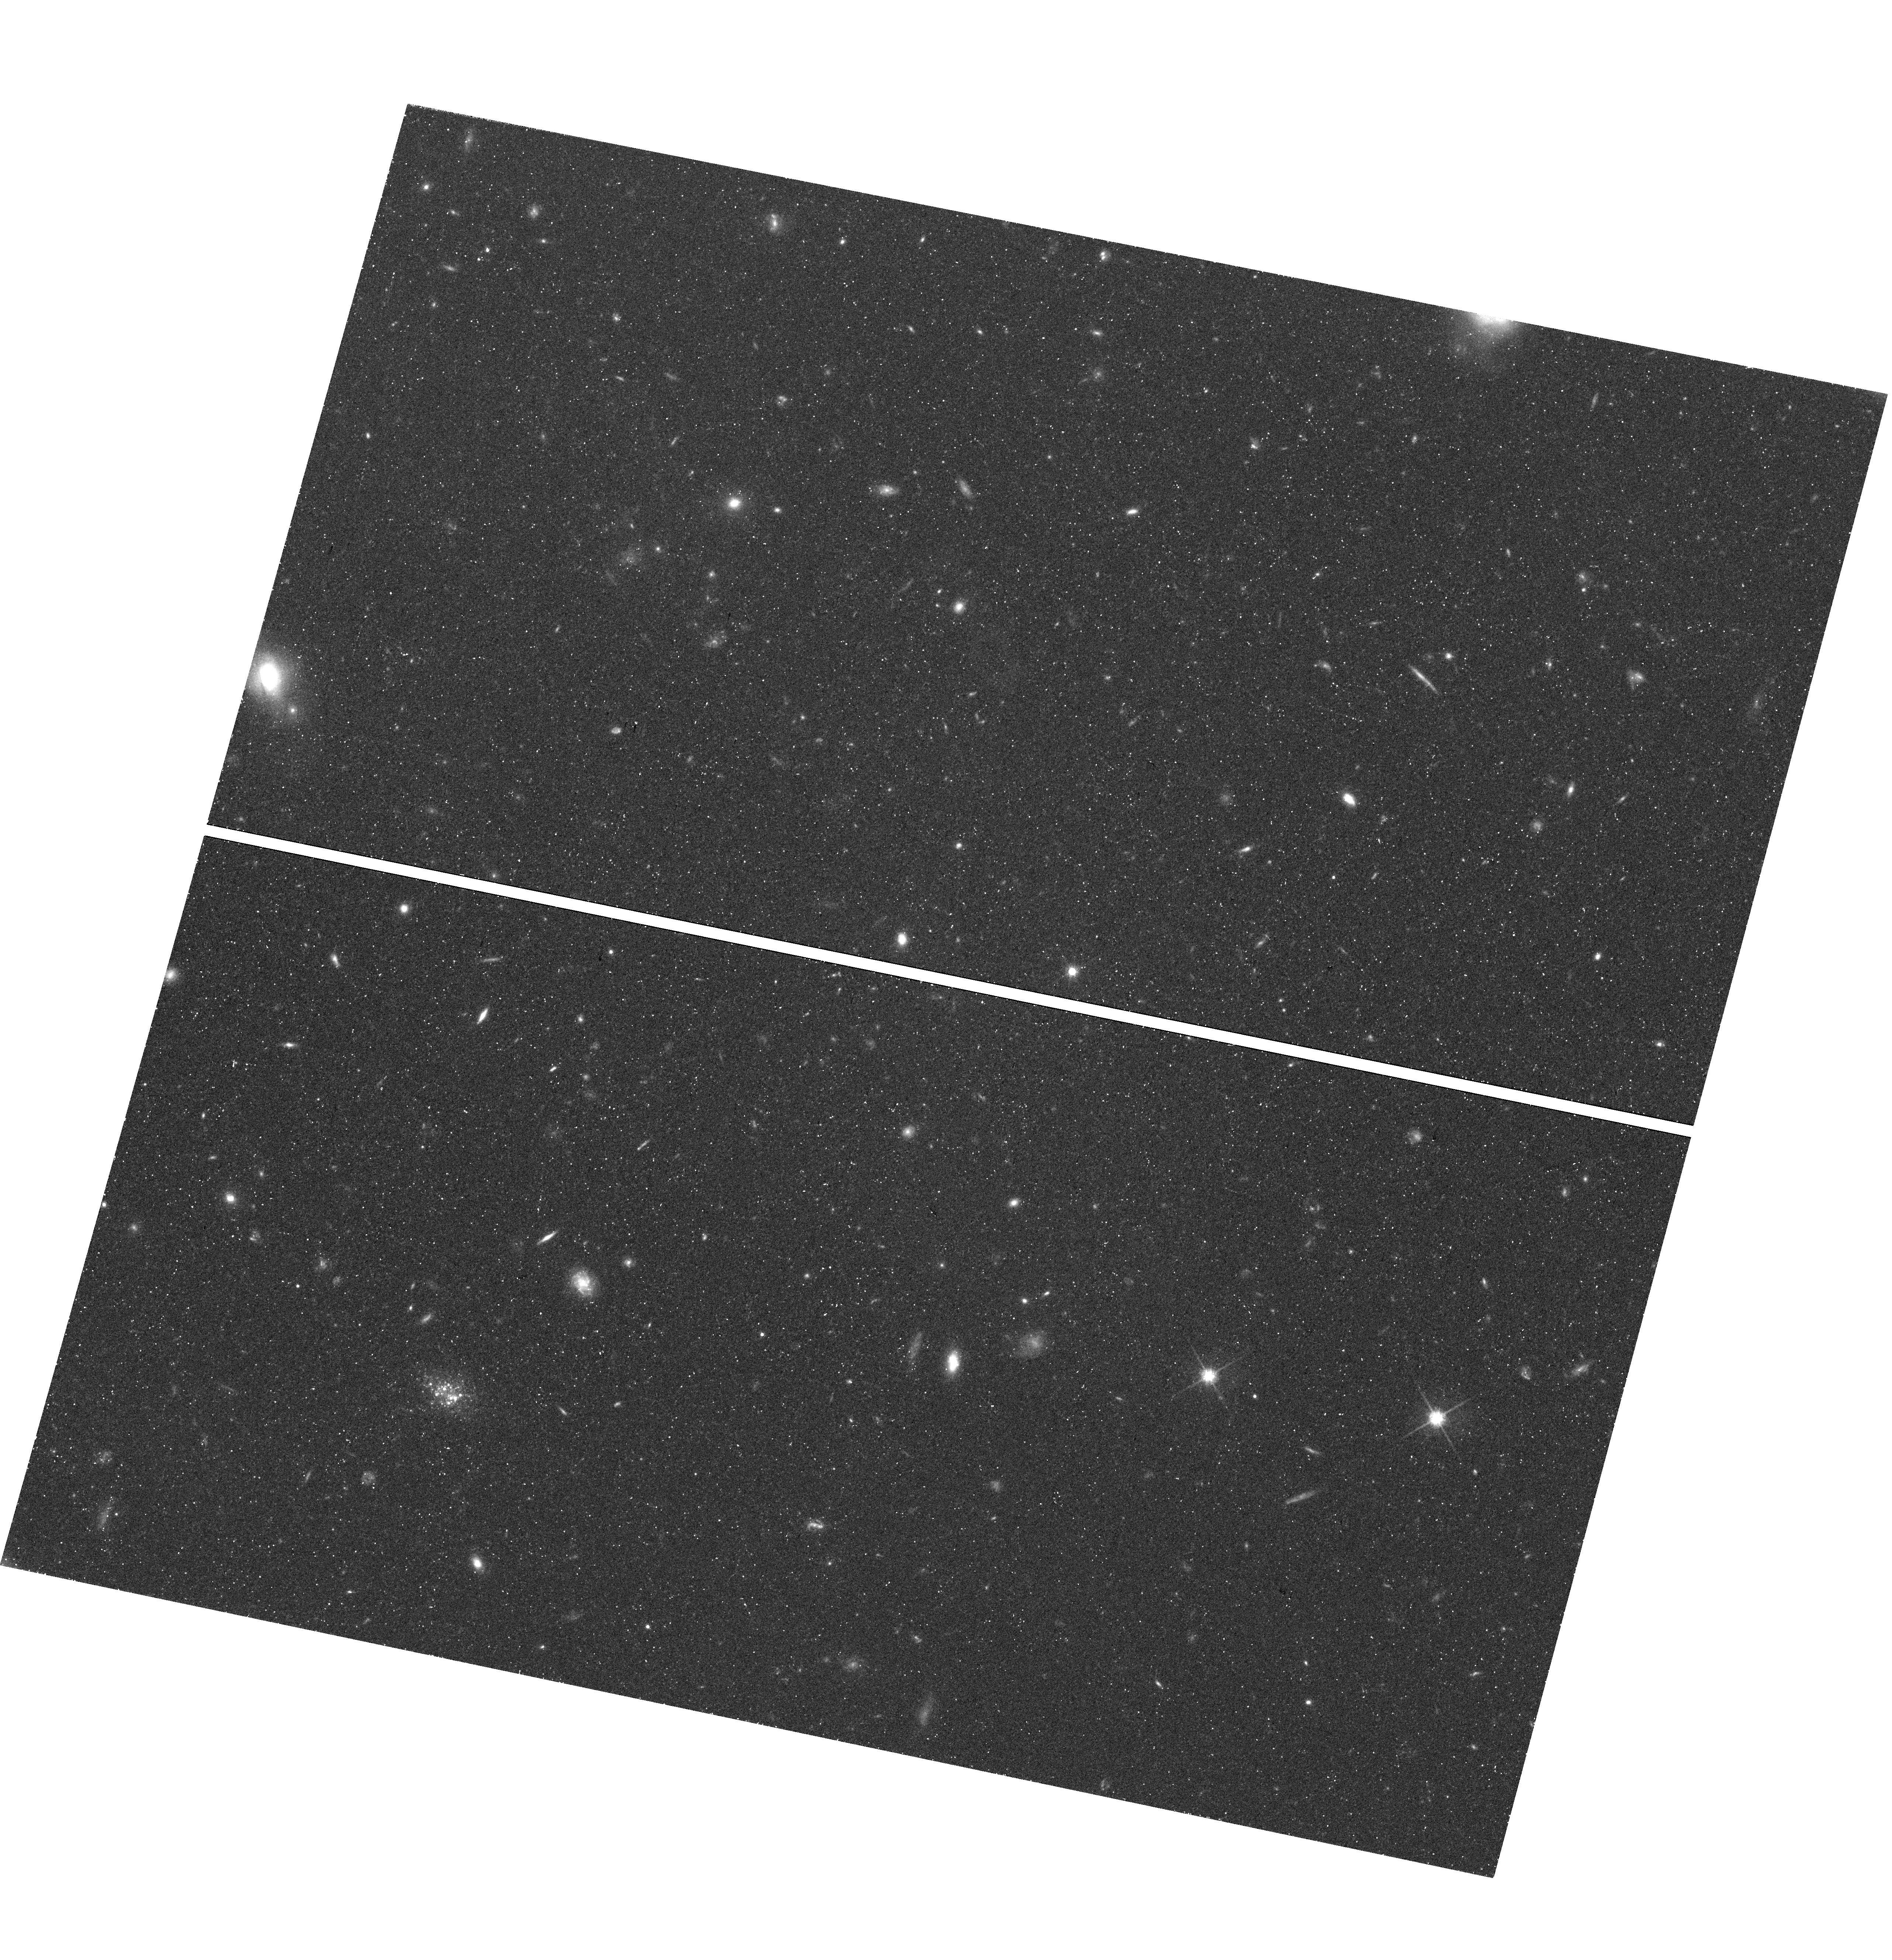
Target: LEONCINO
Instrument: WFC3/UVIS
Filter: F814W
Exposure: 52 min
Observation ID: hst_15243_04_wfc3_uvis_f814w_idmn04

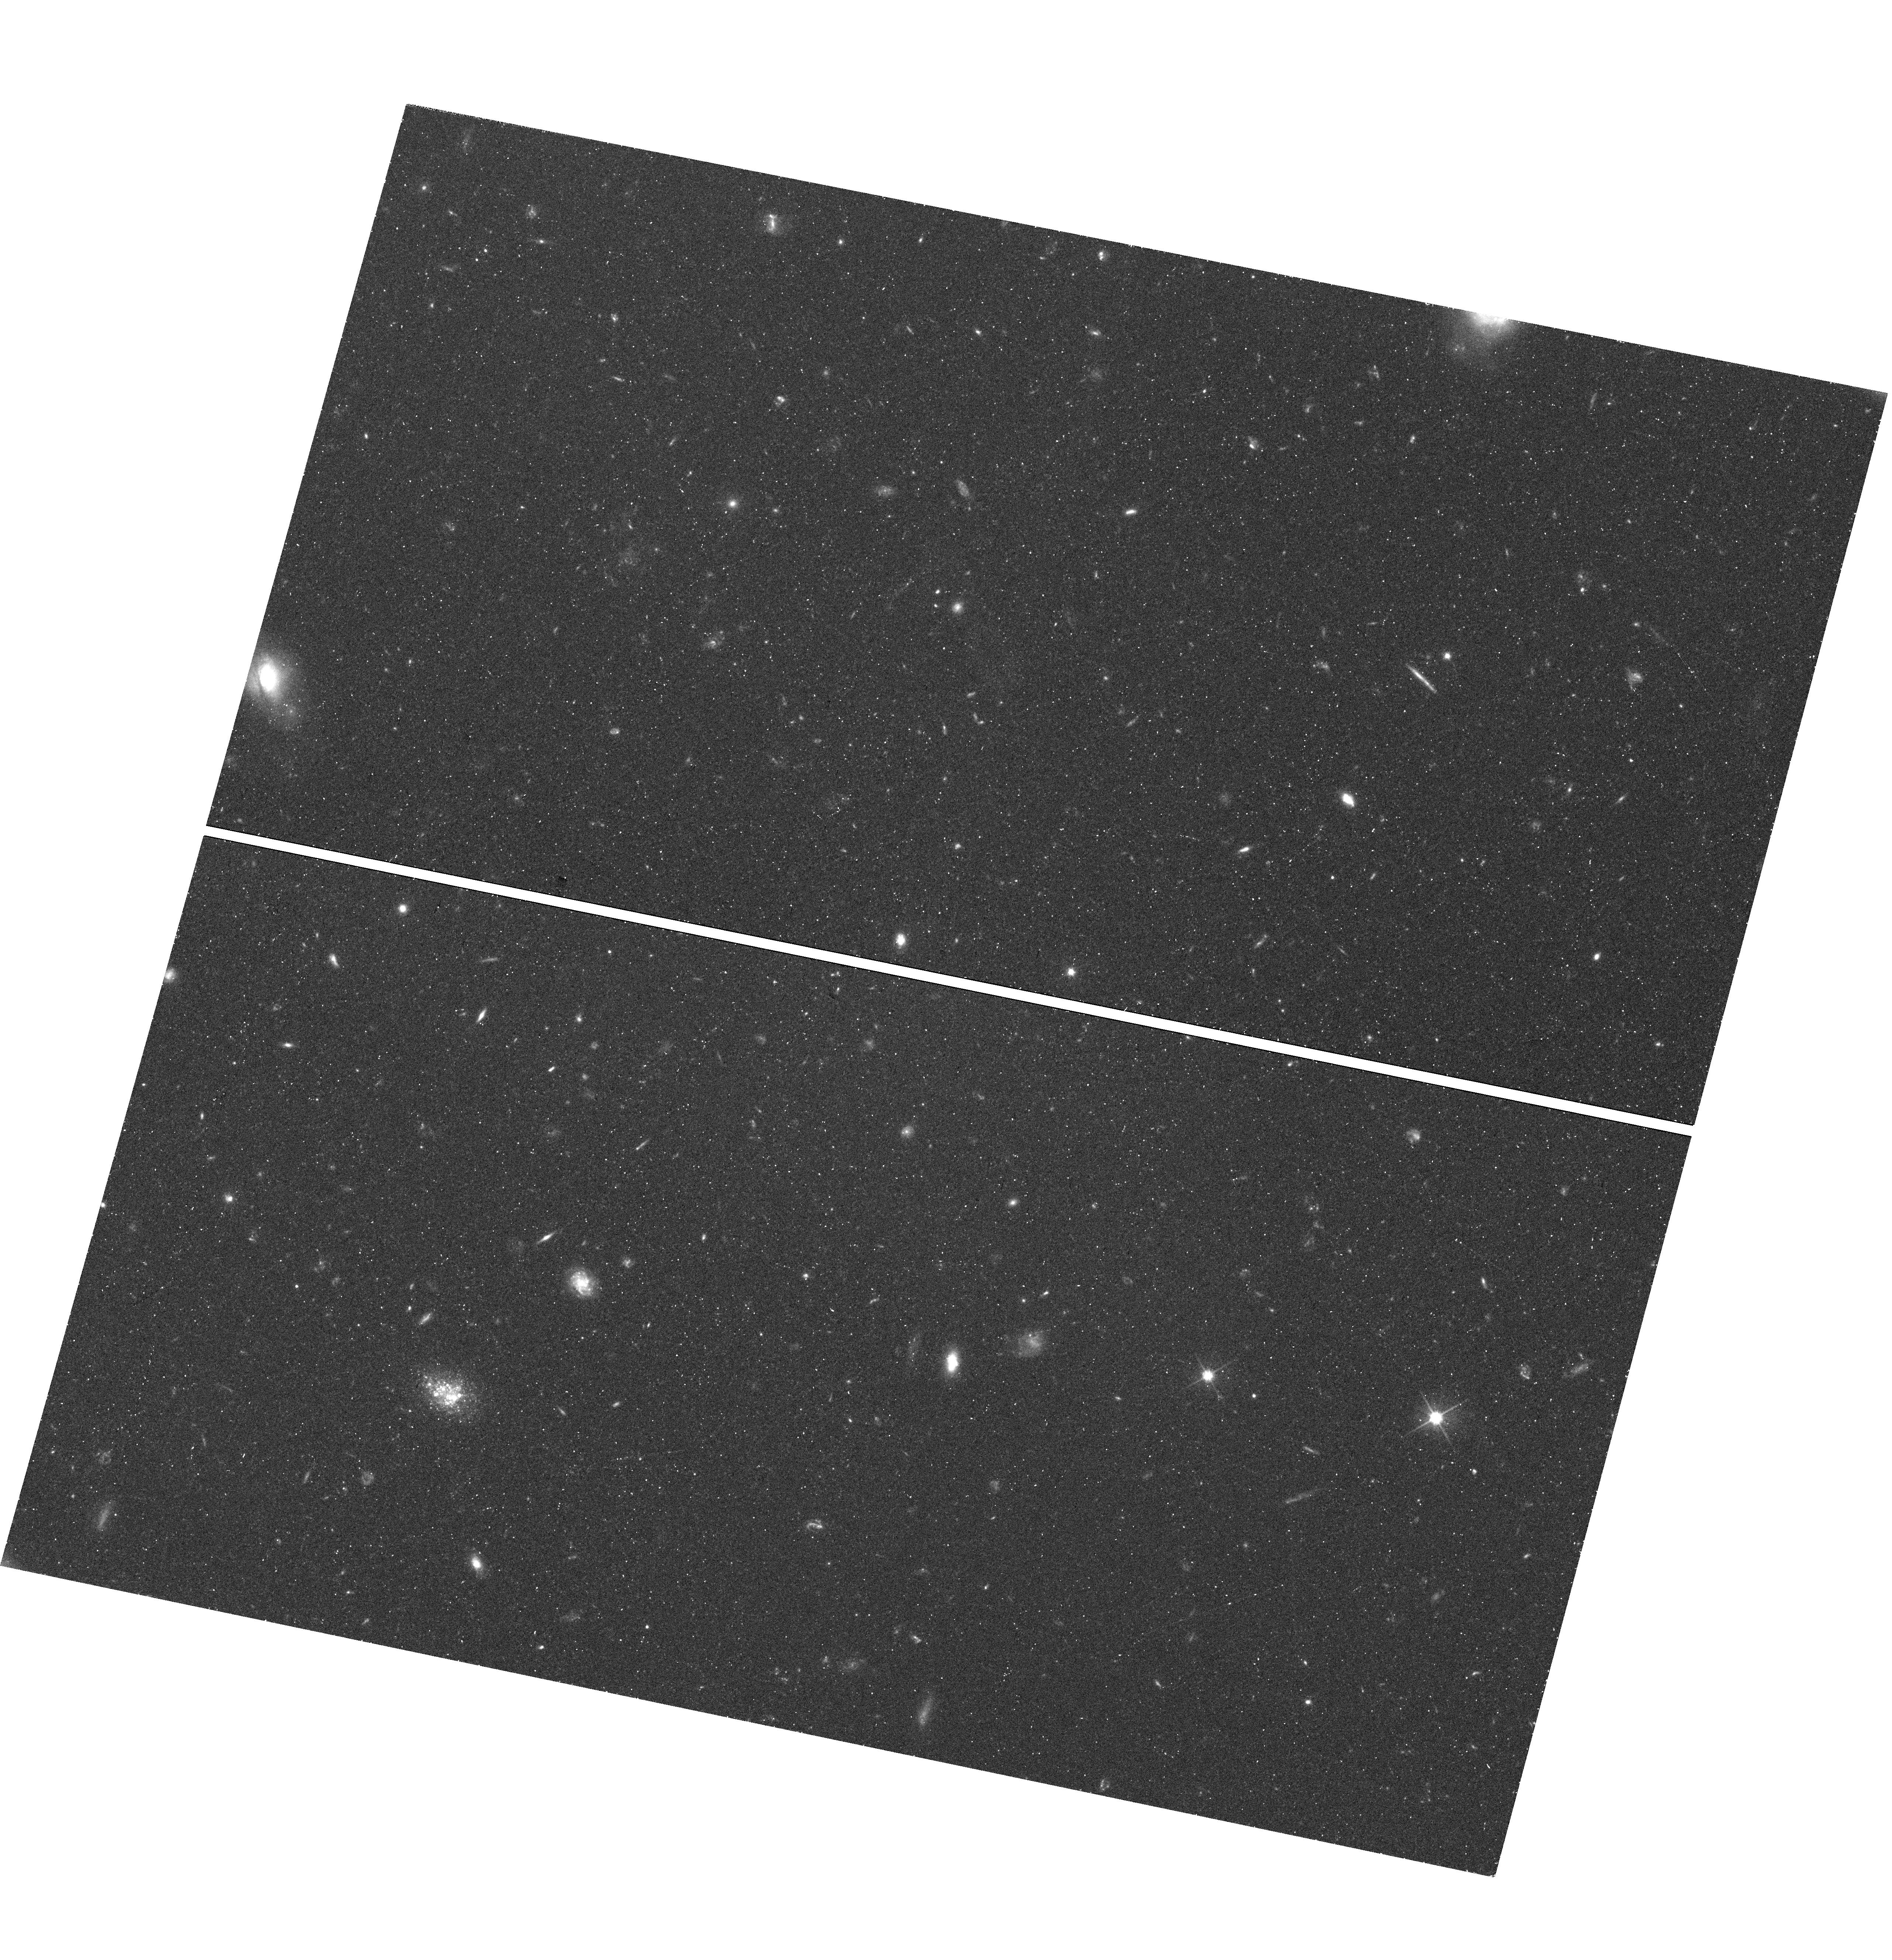
Target: LEONCINO
Instrument: WFC3/UVIS
Filter: F606W
Exposure: 42 min
Observation ID: hst_15243_05_wfc3_uvis_f606w_idmn05

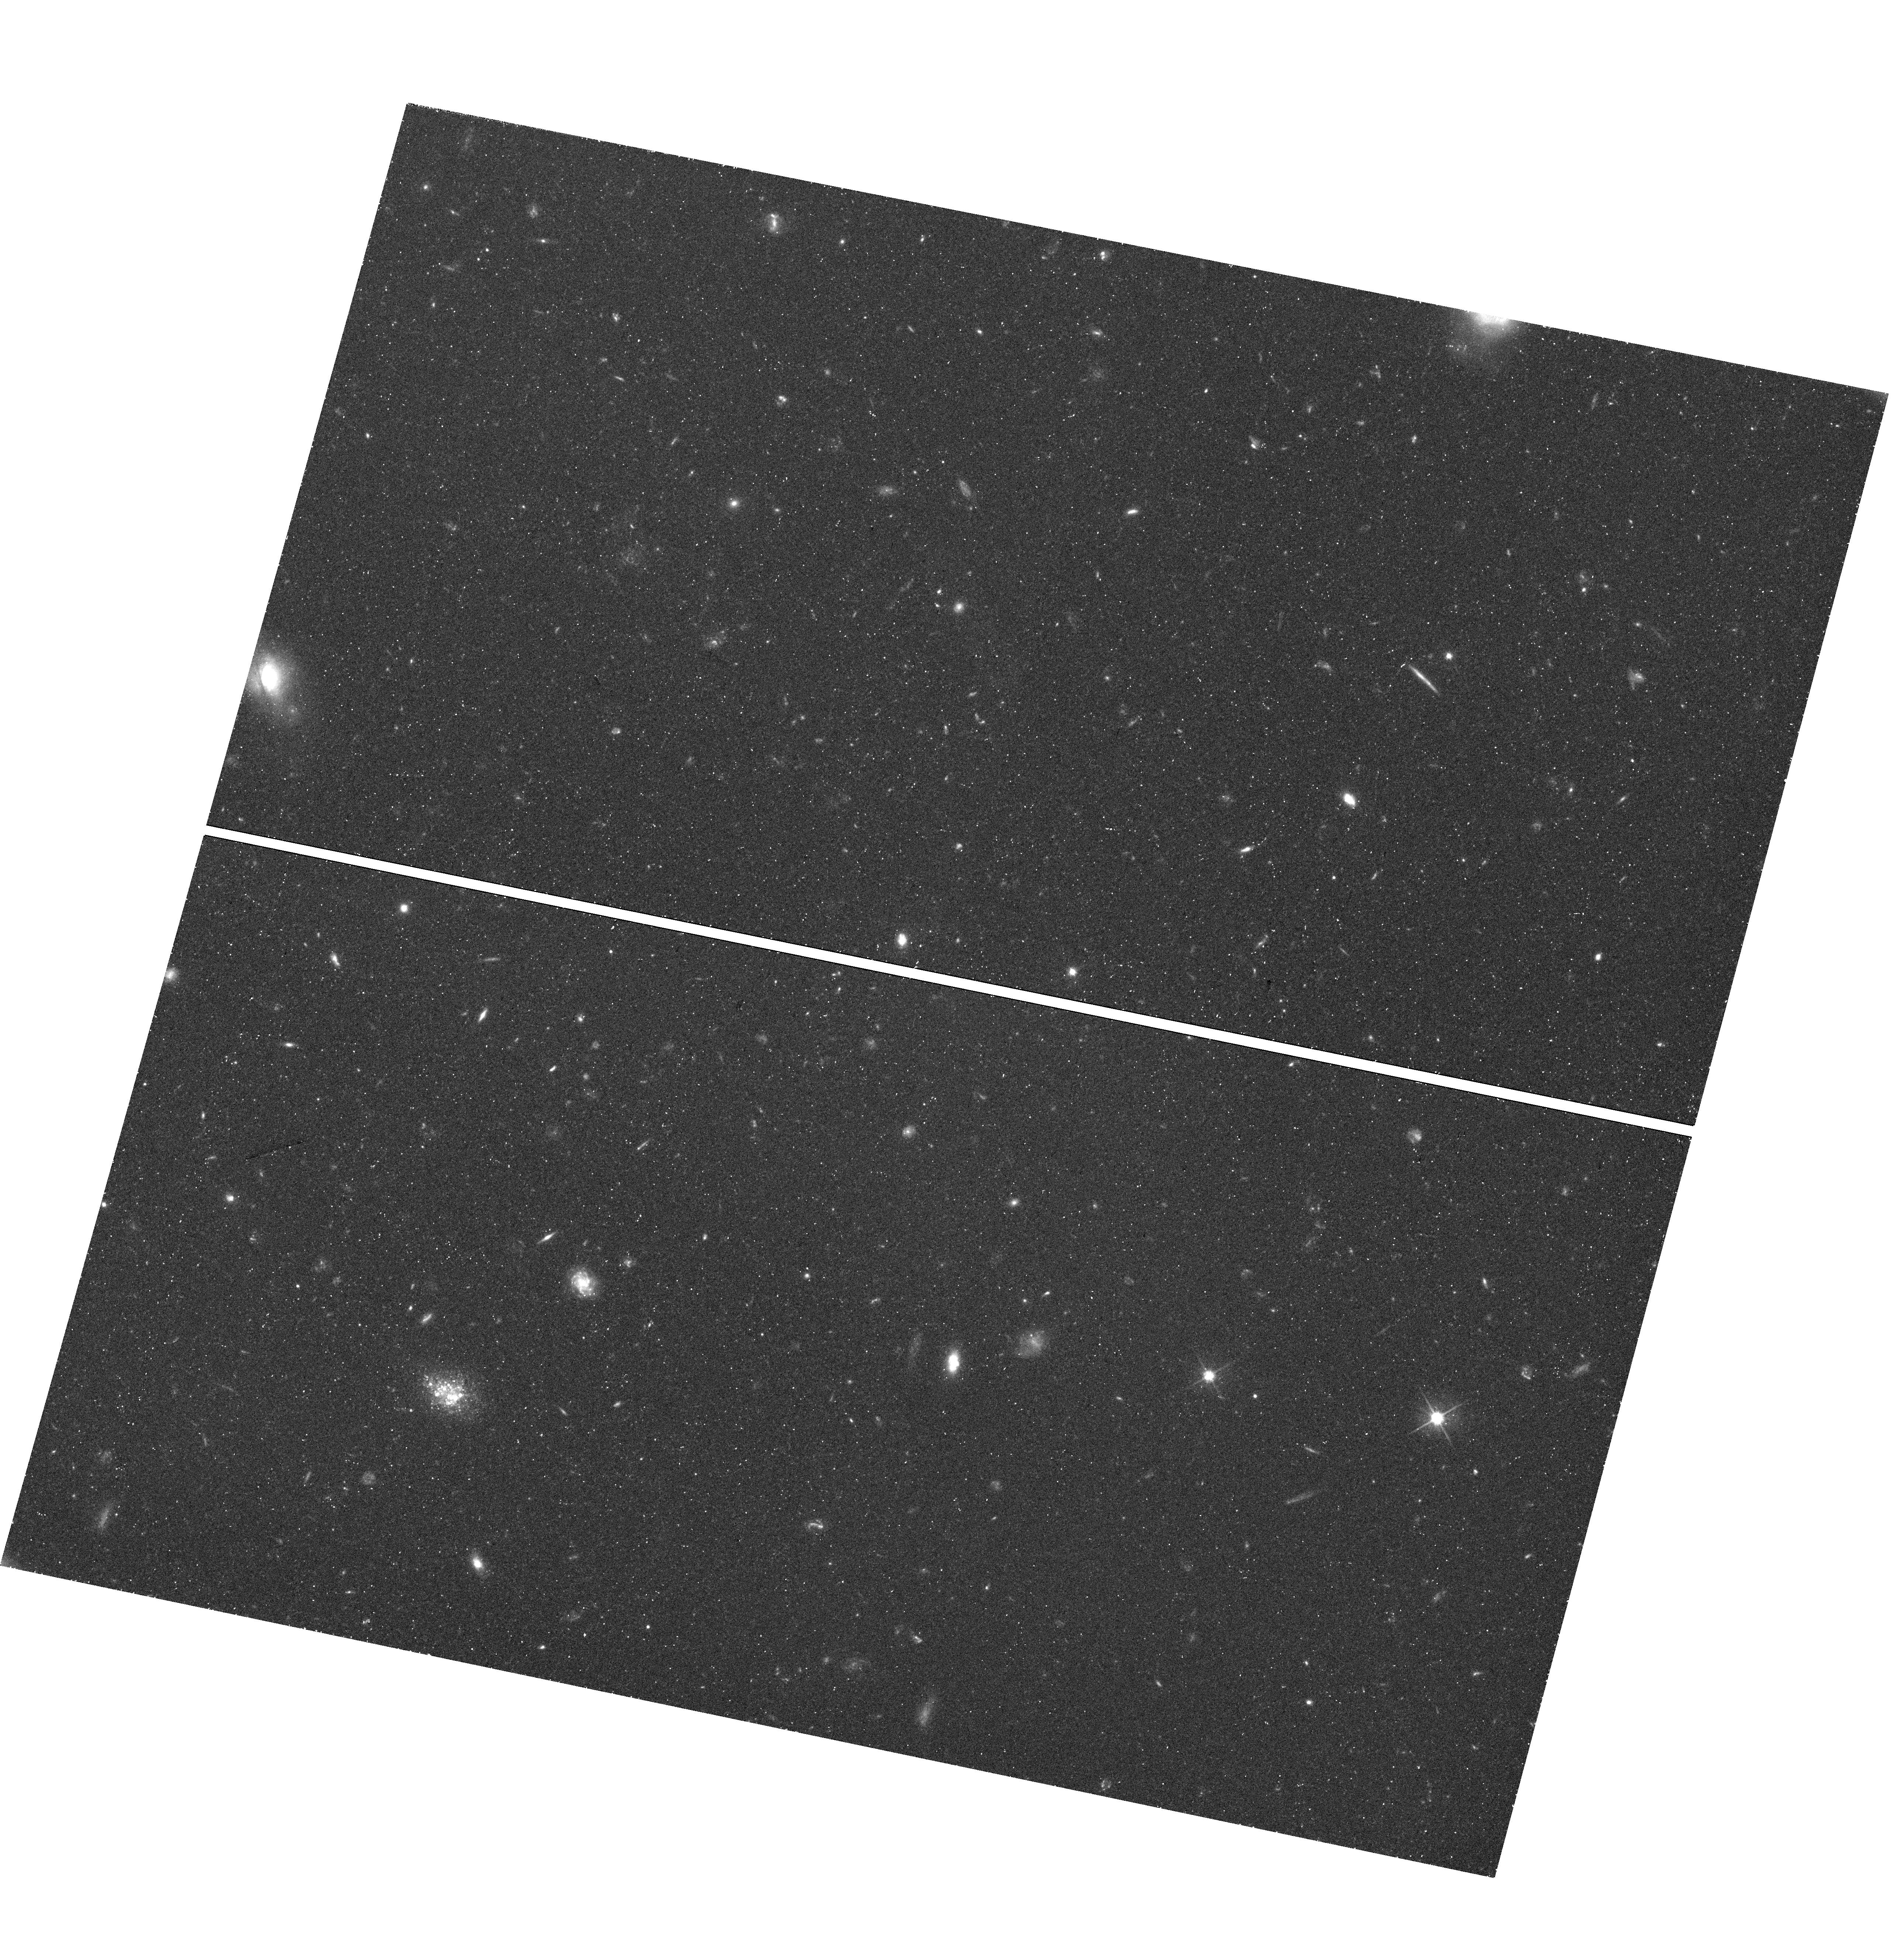
Target: LEONCINO
Instrument: WFC3/UVIS
Filter: F606W
Exposure: 42 min
Observation ID: hst_15243_04_wfc3_uvis_f606w_idmn04

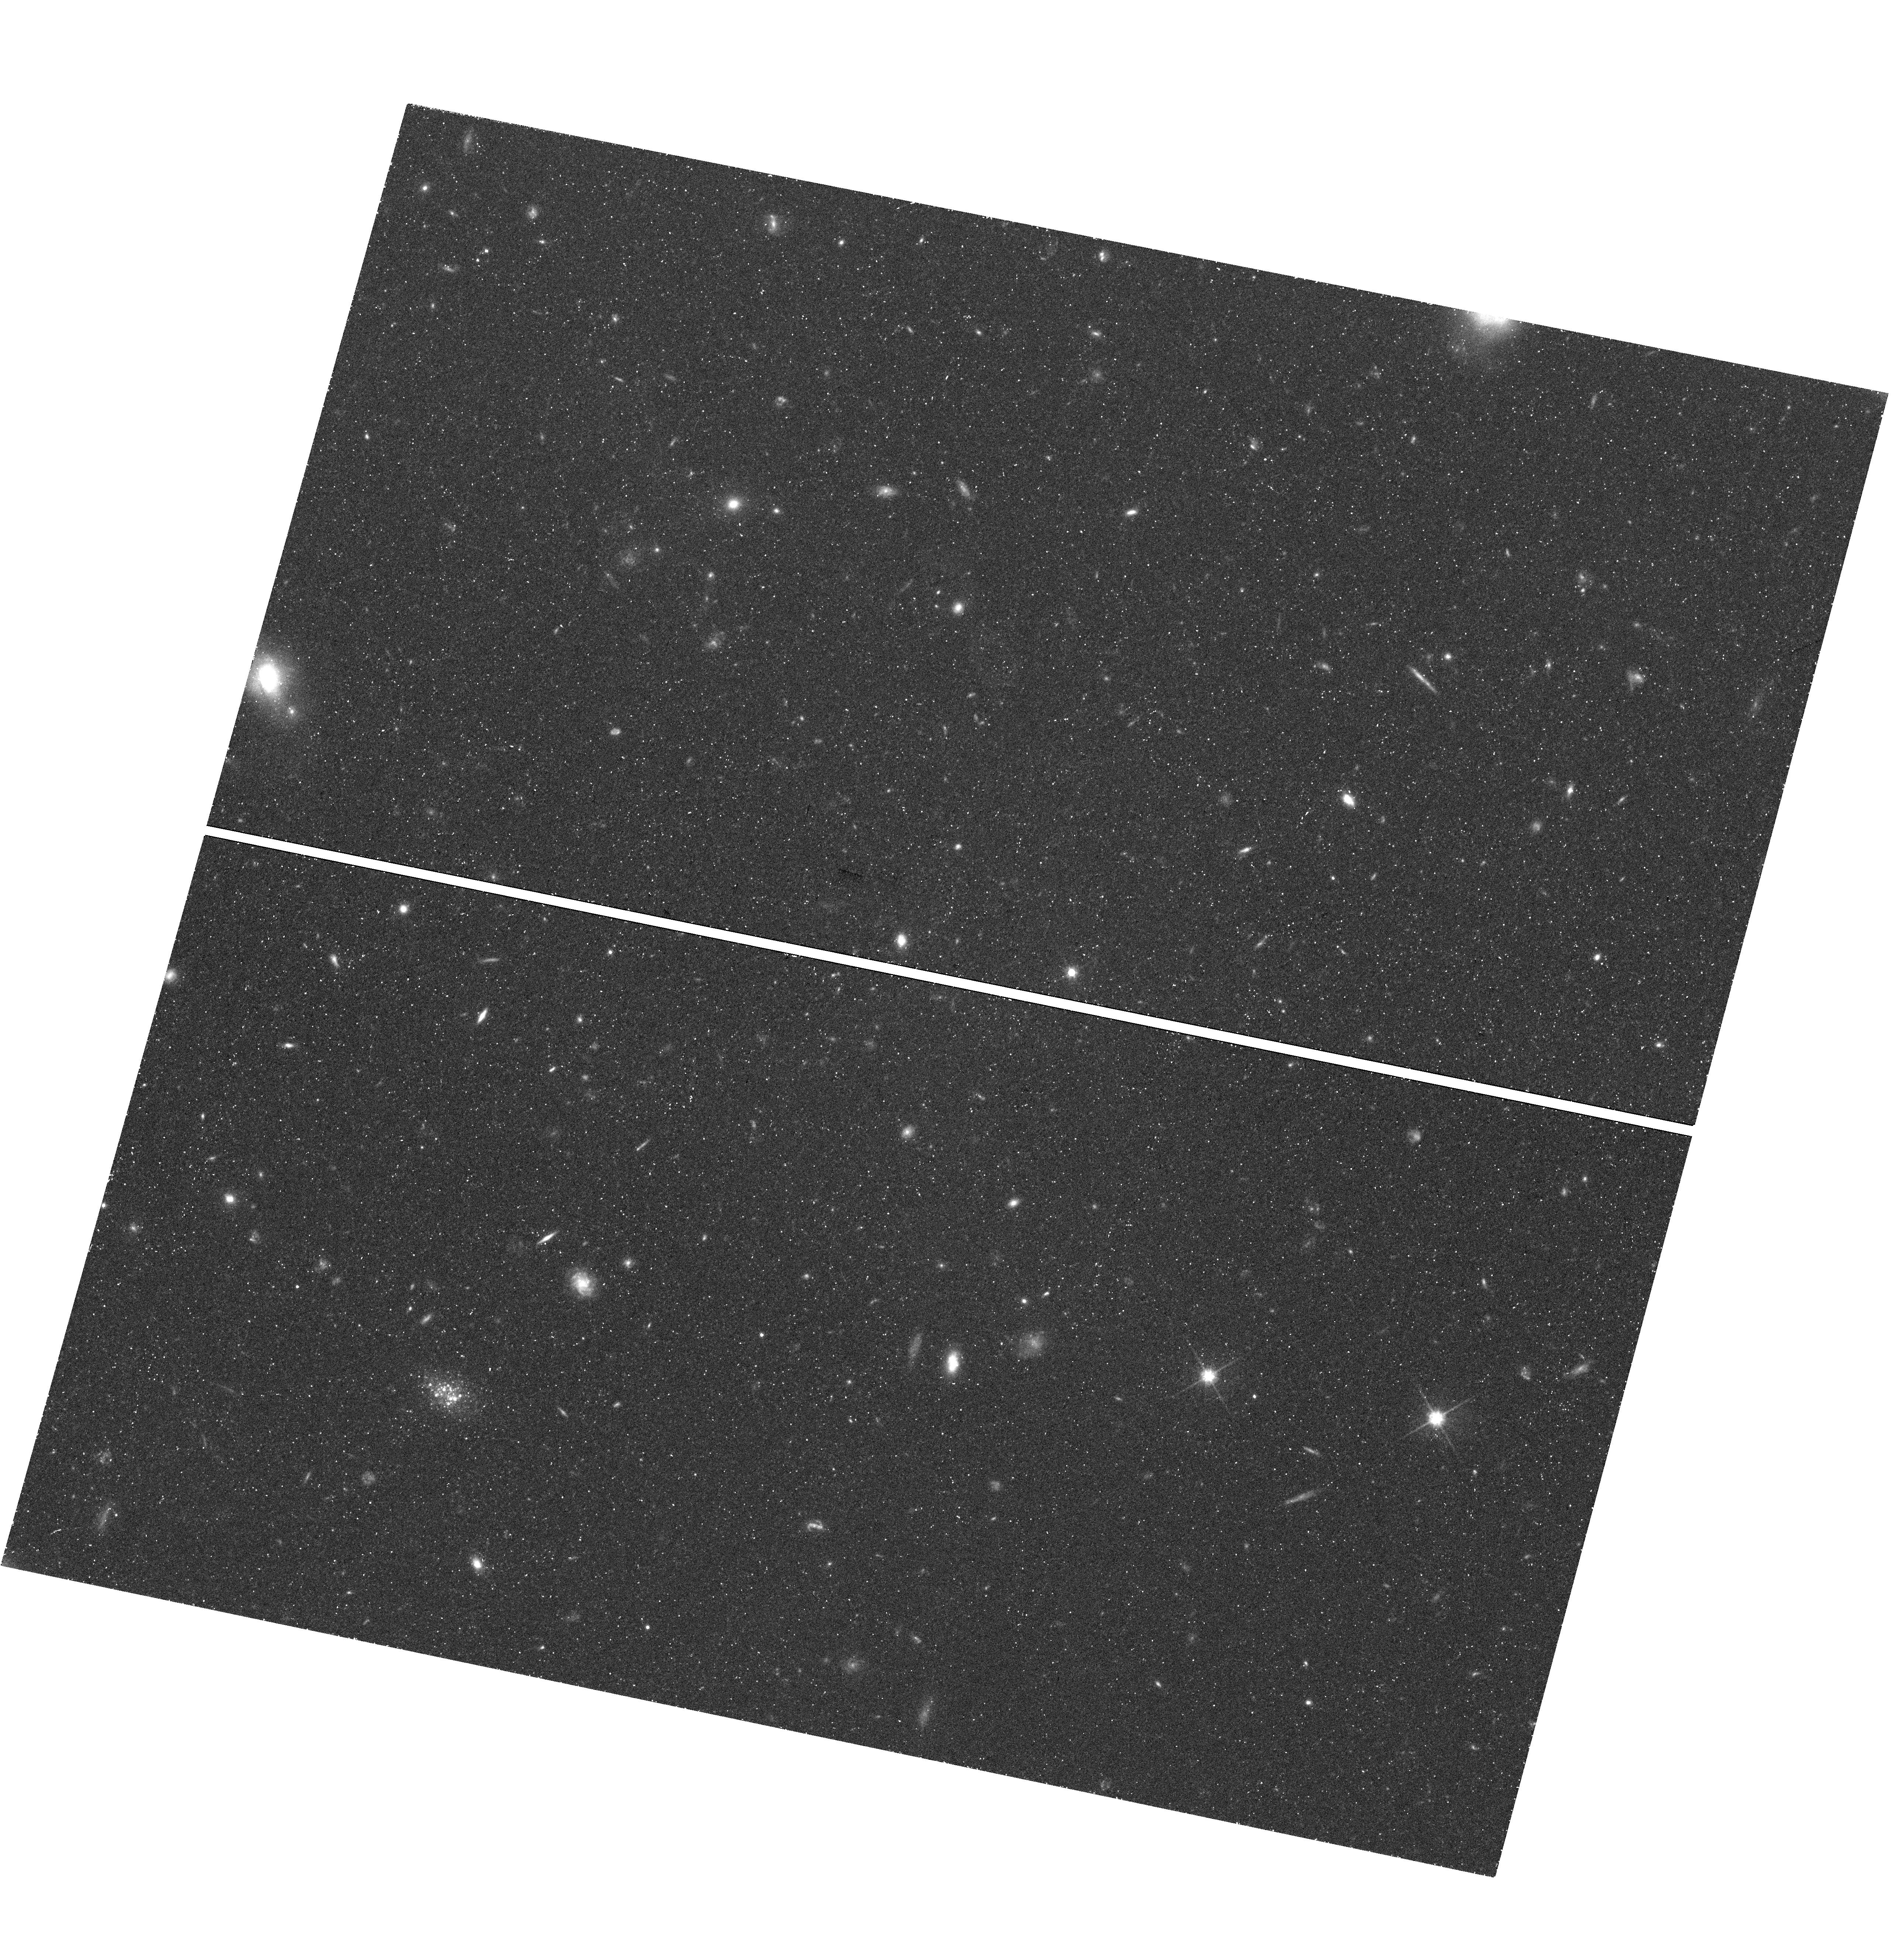
Target: LEONCINO
Instrument: WFC3/UVIS
Filter: F814W
Exposure: 52 min
Observation ID: hst_15243_06_wfc3_uvis_f814w_idmn06

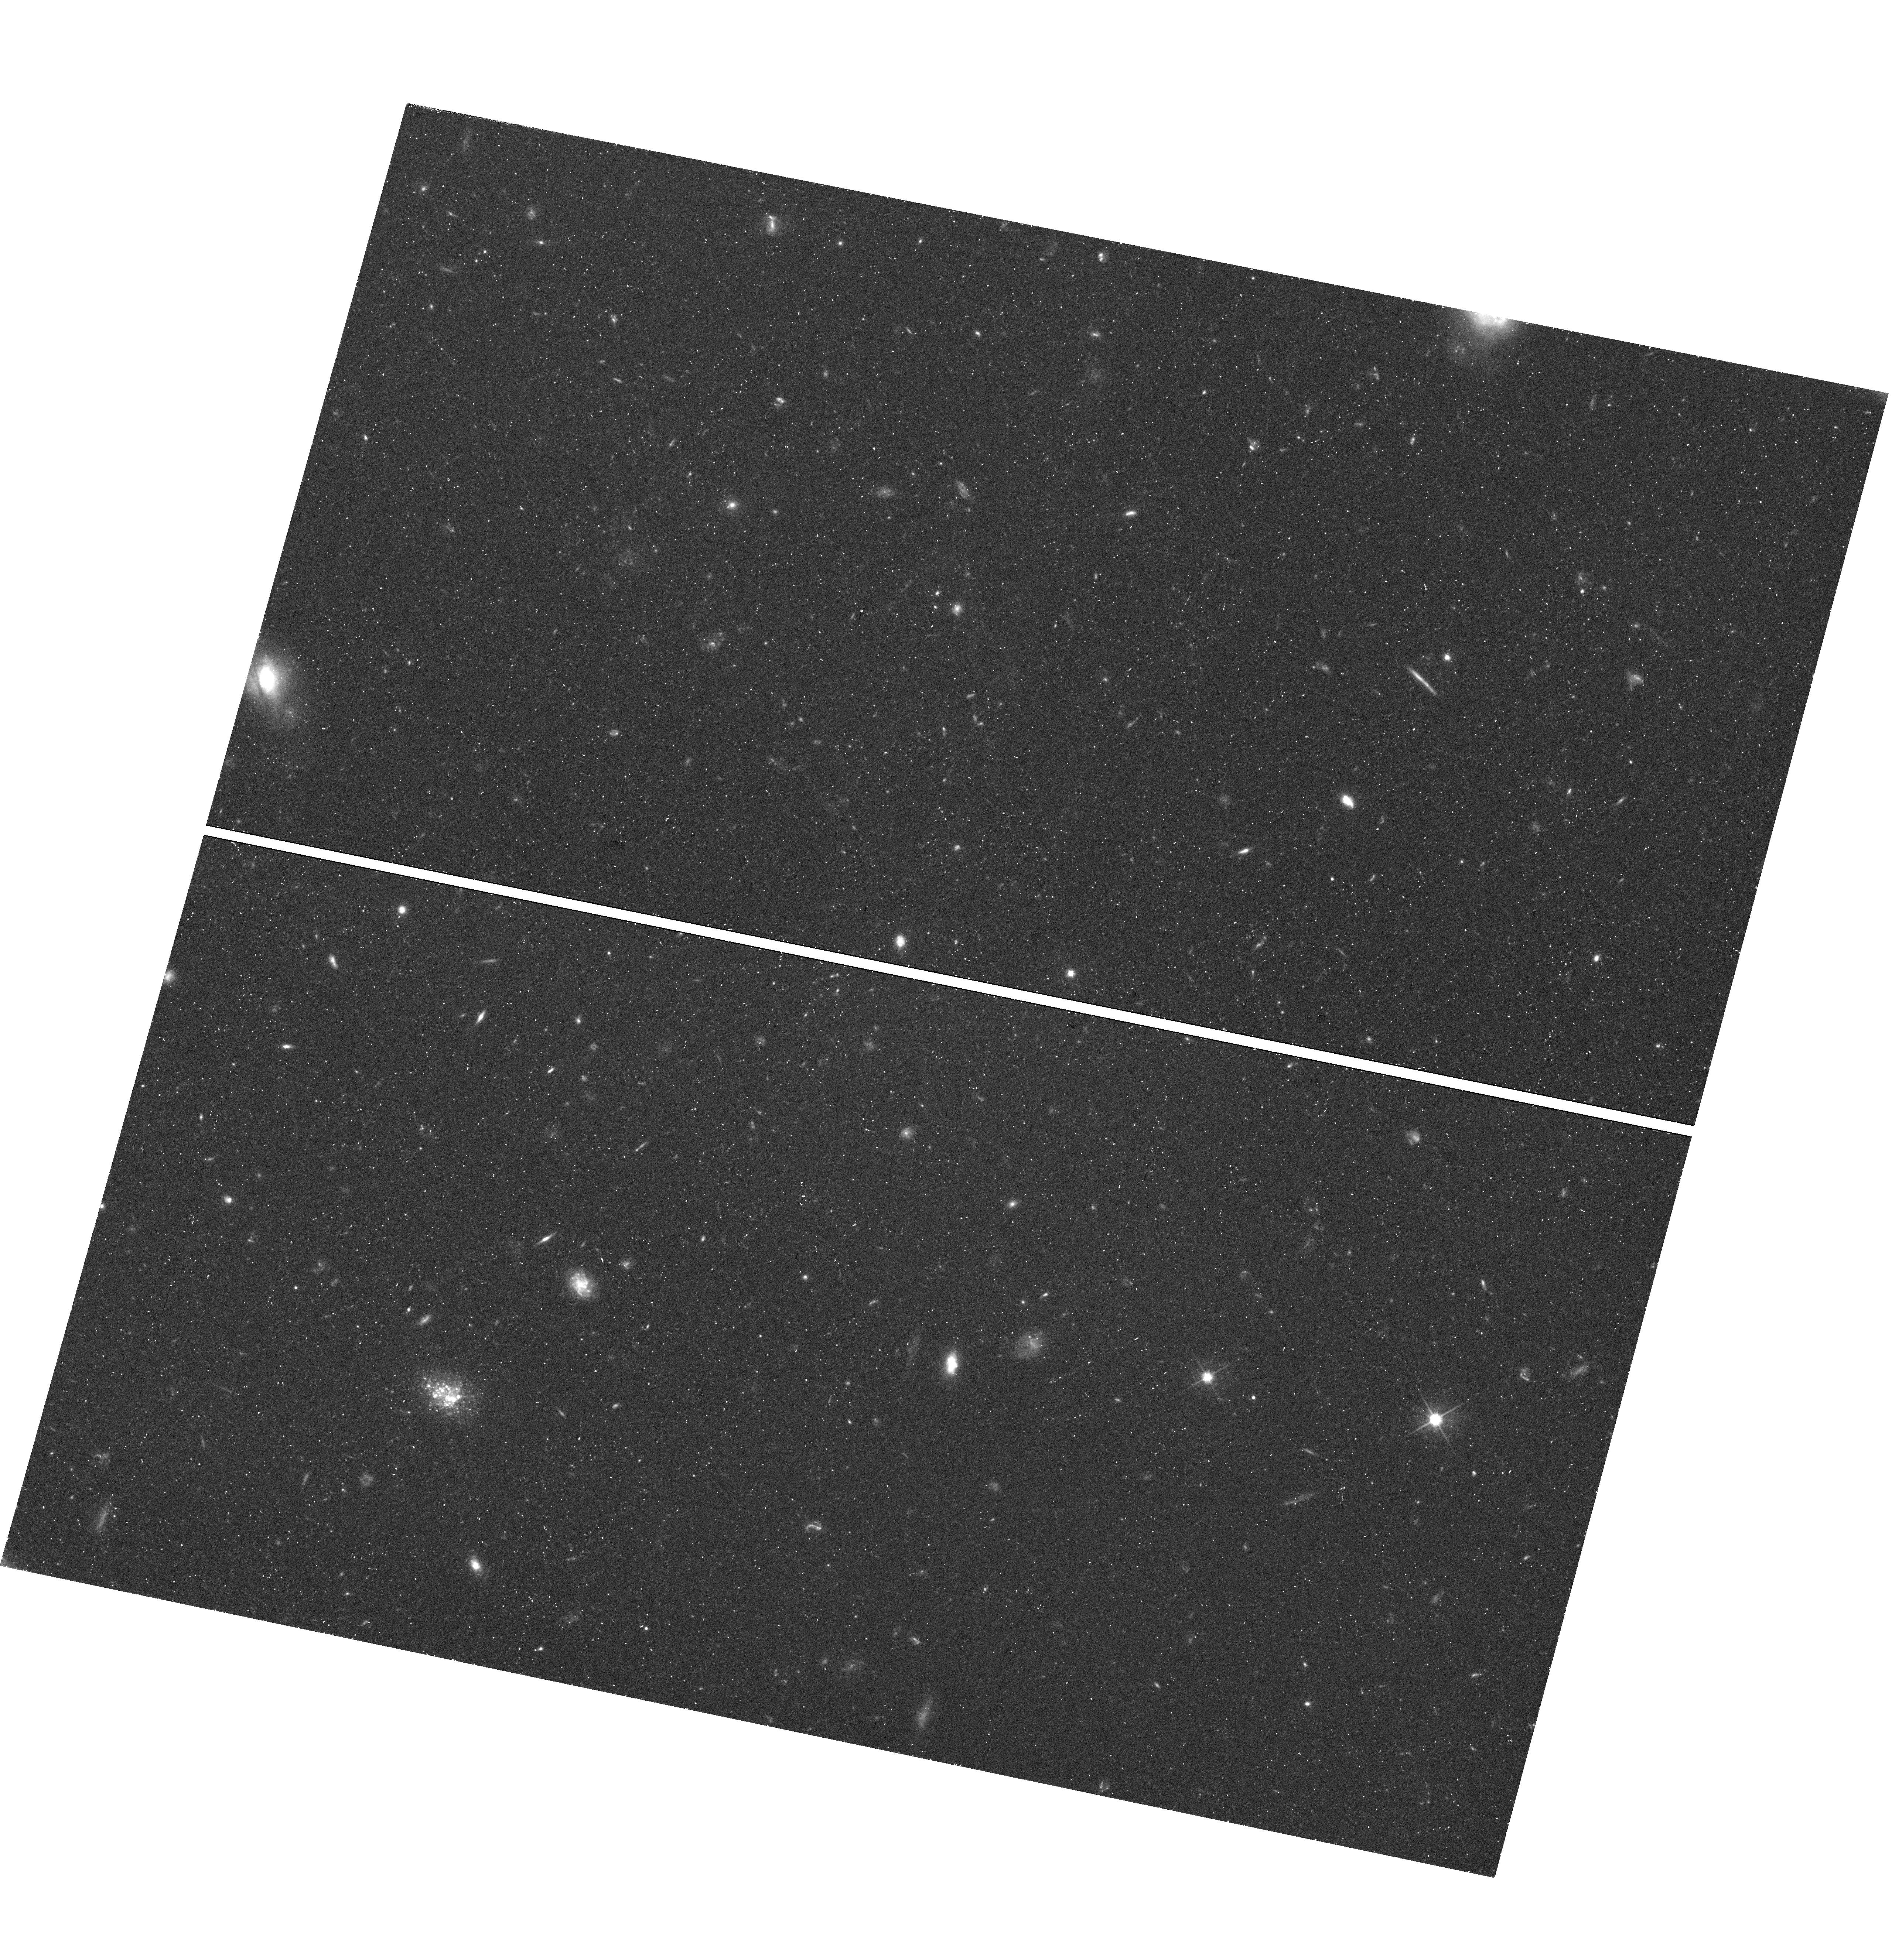
Target: LEONCINO
Instrument: WFC3/UVIS
Filter: F606W
Exposure: 42 min
Observation ID: hst_15243_01_wfc3_uvis_f606w_idmn01

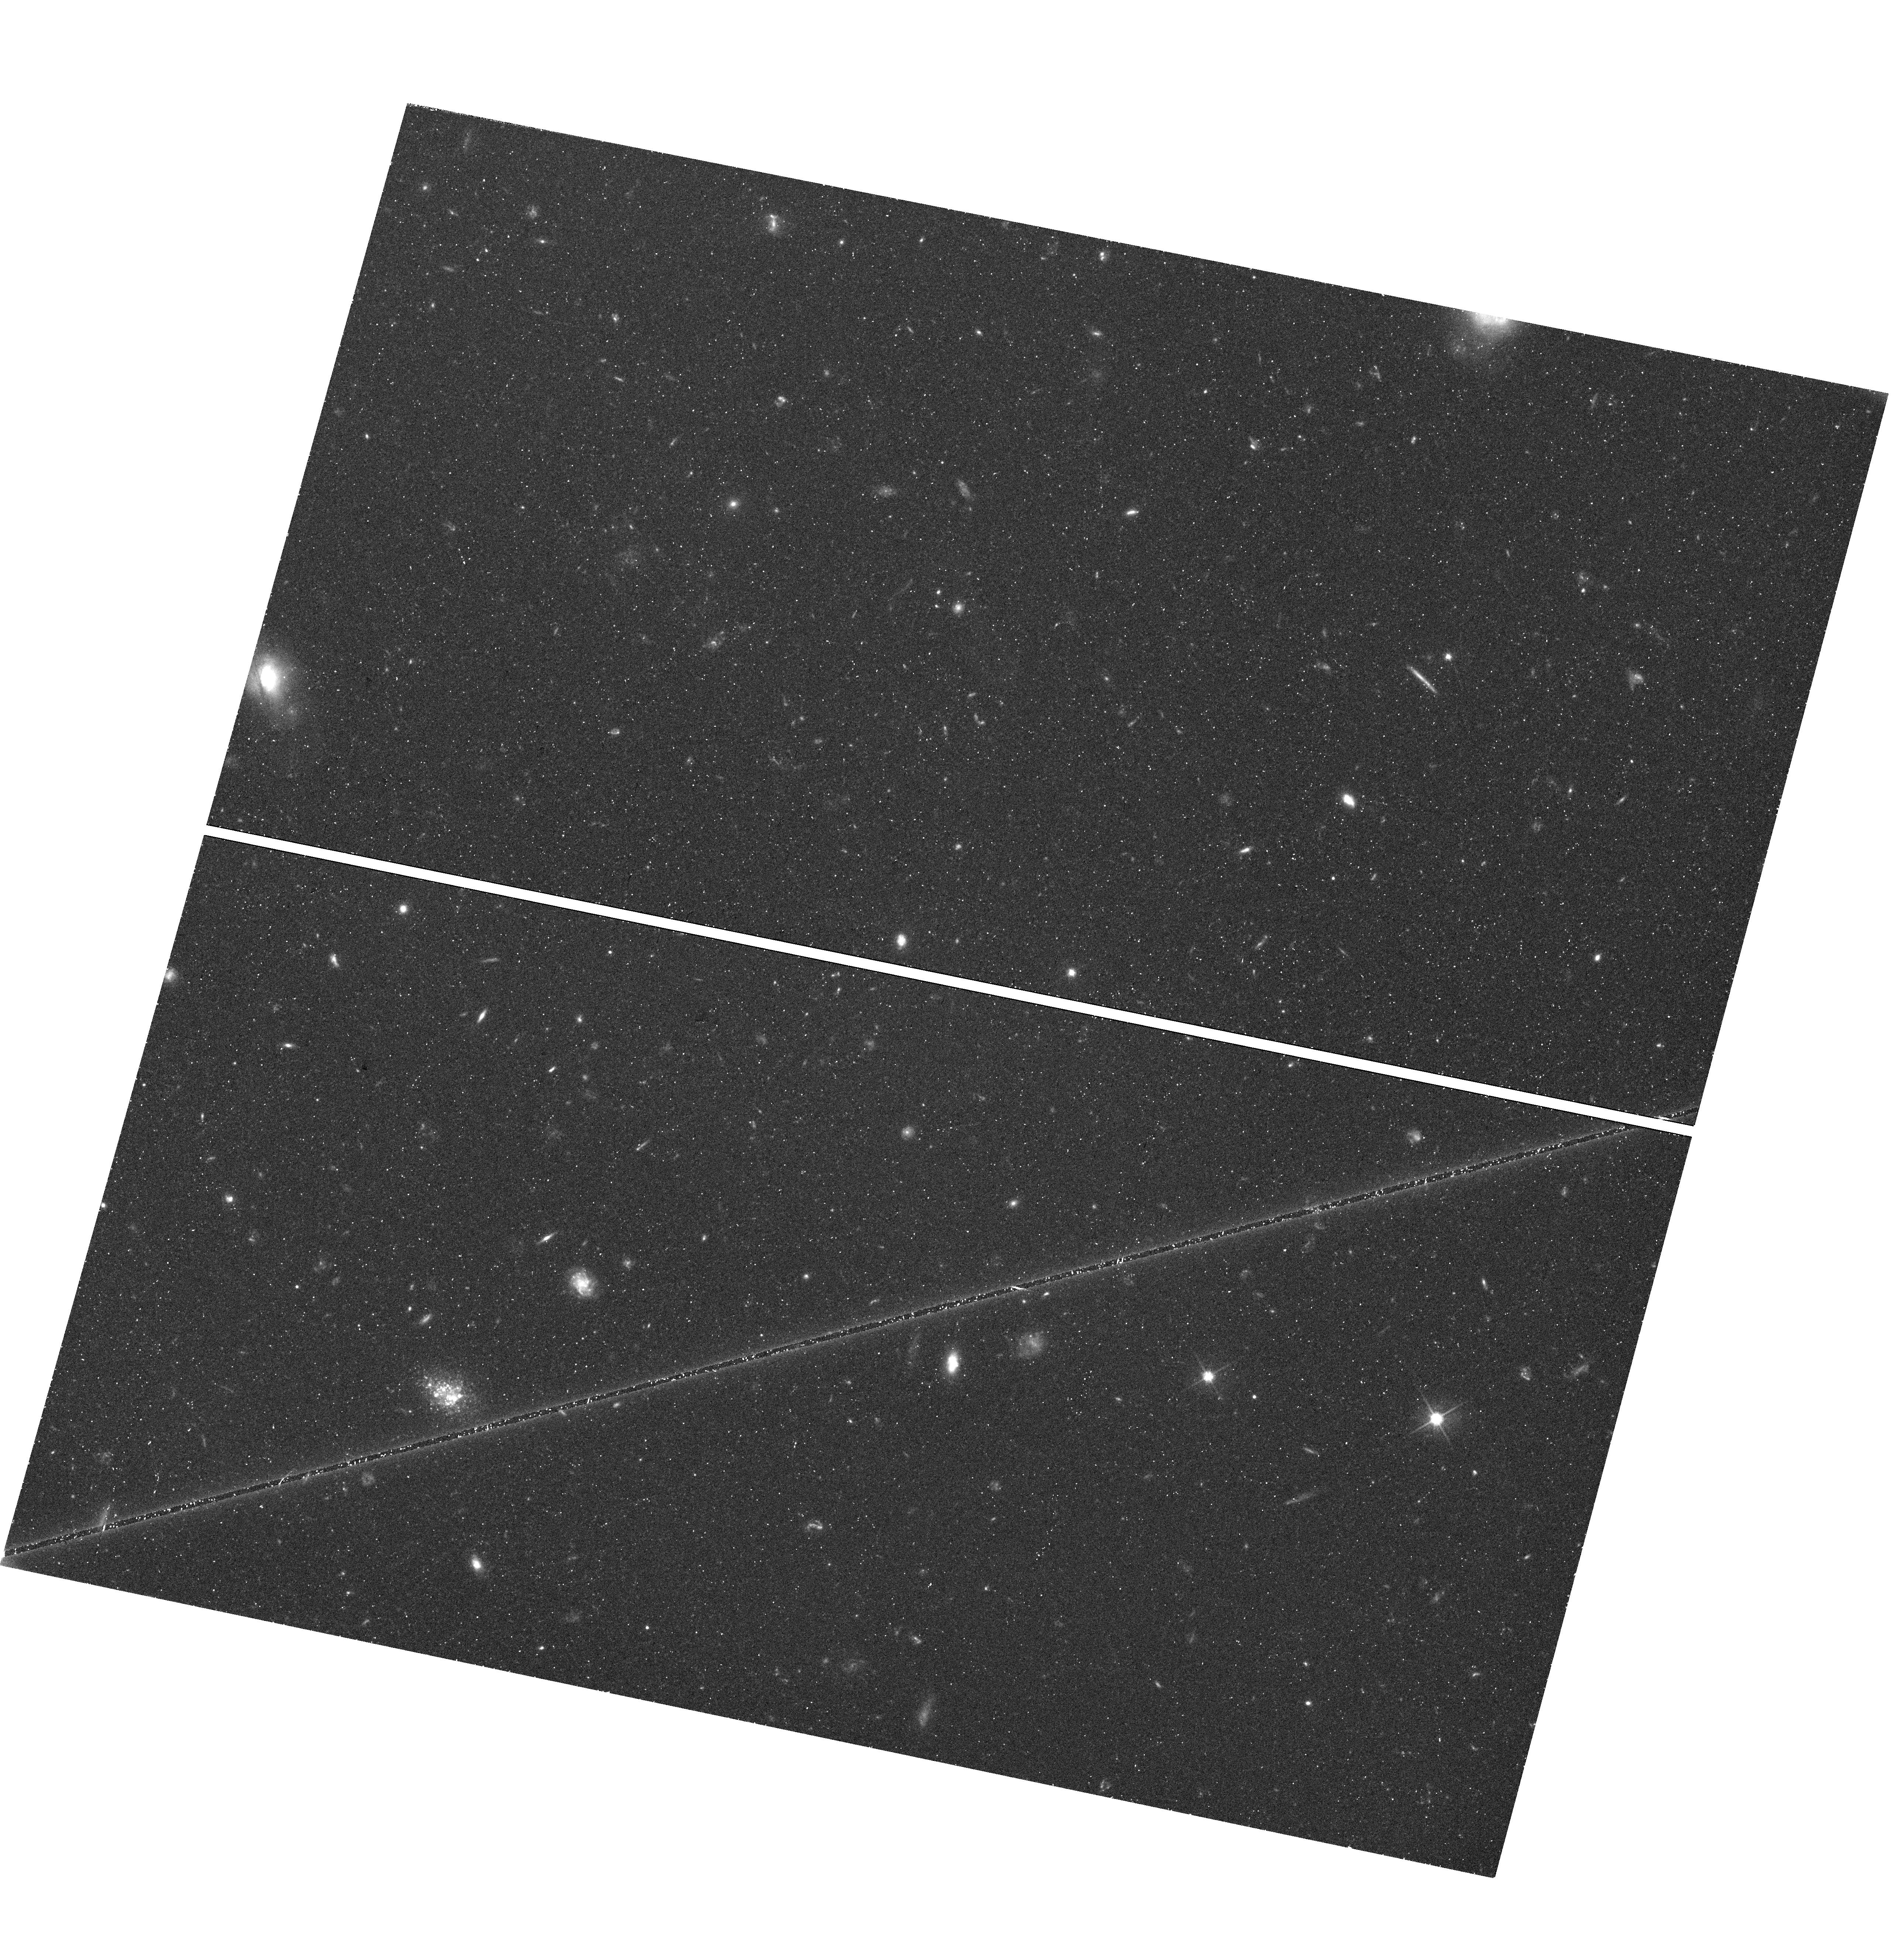
Target: LEONCINO
Instrument: WFC3/UVIS
Filter: F606W
Exposure: 42 min
Observation ID: hst_15243_06_wfc3_uvis_f606w_idmn06

The Leoncino Dwarf: The Lowest Metallicity Star-Forming Galaxy in the Nearby Universe (PI: McQuinn, Kristen B W)

Extremely metal-poor (XMP) galaxies are dwarf irregular galaxies with very low metallicities, traced by their gas-phase oxygen abundance. Galaxy evolution scenarios suggest three pathways to form an XMP: (1) secular evolution at low galaxy masses, (2) slow evolution in voids, or (3) dilution of measured abundances from infall of pristine gas. These scenarios have proven challenging to test because, despite concerted efforts, XMP galaxies in the nearby universe have proven hard to find. A notable exception is the recently discovered dwarf galaxy Leoncino. Leoncino has the lowest gas-phase oxygen abundance ever measured in a galaxy in the local Universe. From optical spectroscopy, the oxygen abundance is 12+log(O/H)=7.02+/-0.03, more than 40% lower than the iconic low-metallicity galaxy I Zw 18 and less than 2% Z_sun. Despite a precision oxygen abundance measurement, the evolutionary context of Leoncino remains uncertain without a secure distance. We propose HST WFC3 high-resolution optical imaging of Leoncino to accurately measure the distance to the galaxy using the tip of the red giant branch (TRGB) method. The distance will determine whether Leoncino is located in a typical field environment or in a void, and whether the galaxy is consistent with the luminosity-metallicity relation at low galaxy masses. The detailed study of Leoncino will provide benchmark results for future XMP discoveries in the nearby Universe, and an exceptionally timely comparison for studies of chemically primitive, high-redshift galaxies that will be observable in the JWST era.